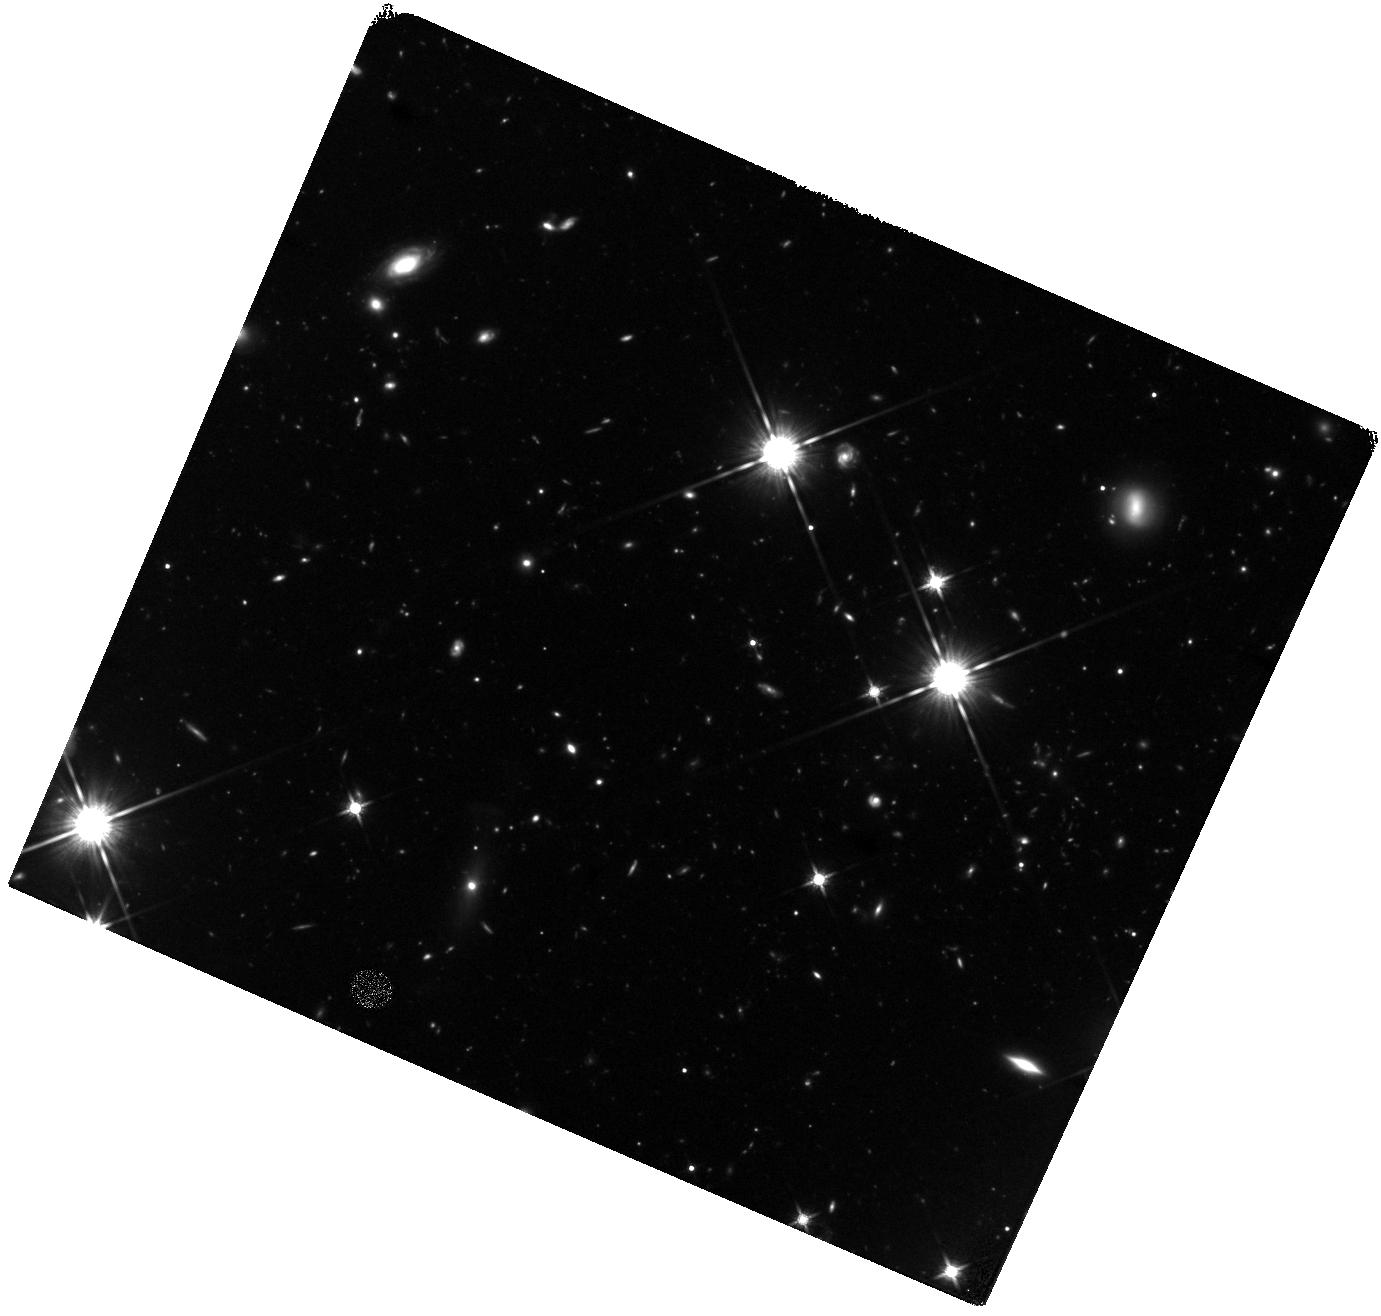
Target: CFHQSJ1429+5447. Instrument: WFC3/IR. Filter: F140W. Exposure: 2.3 h. Observation ID: hst_12496_01_wfc3_ir_f140w_ibsd01

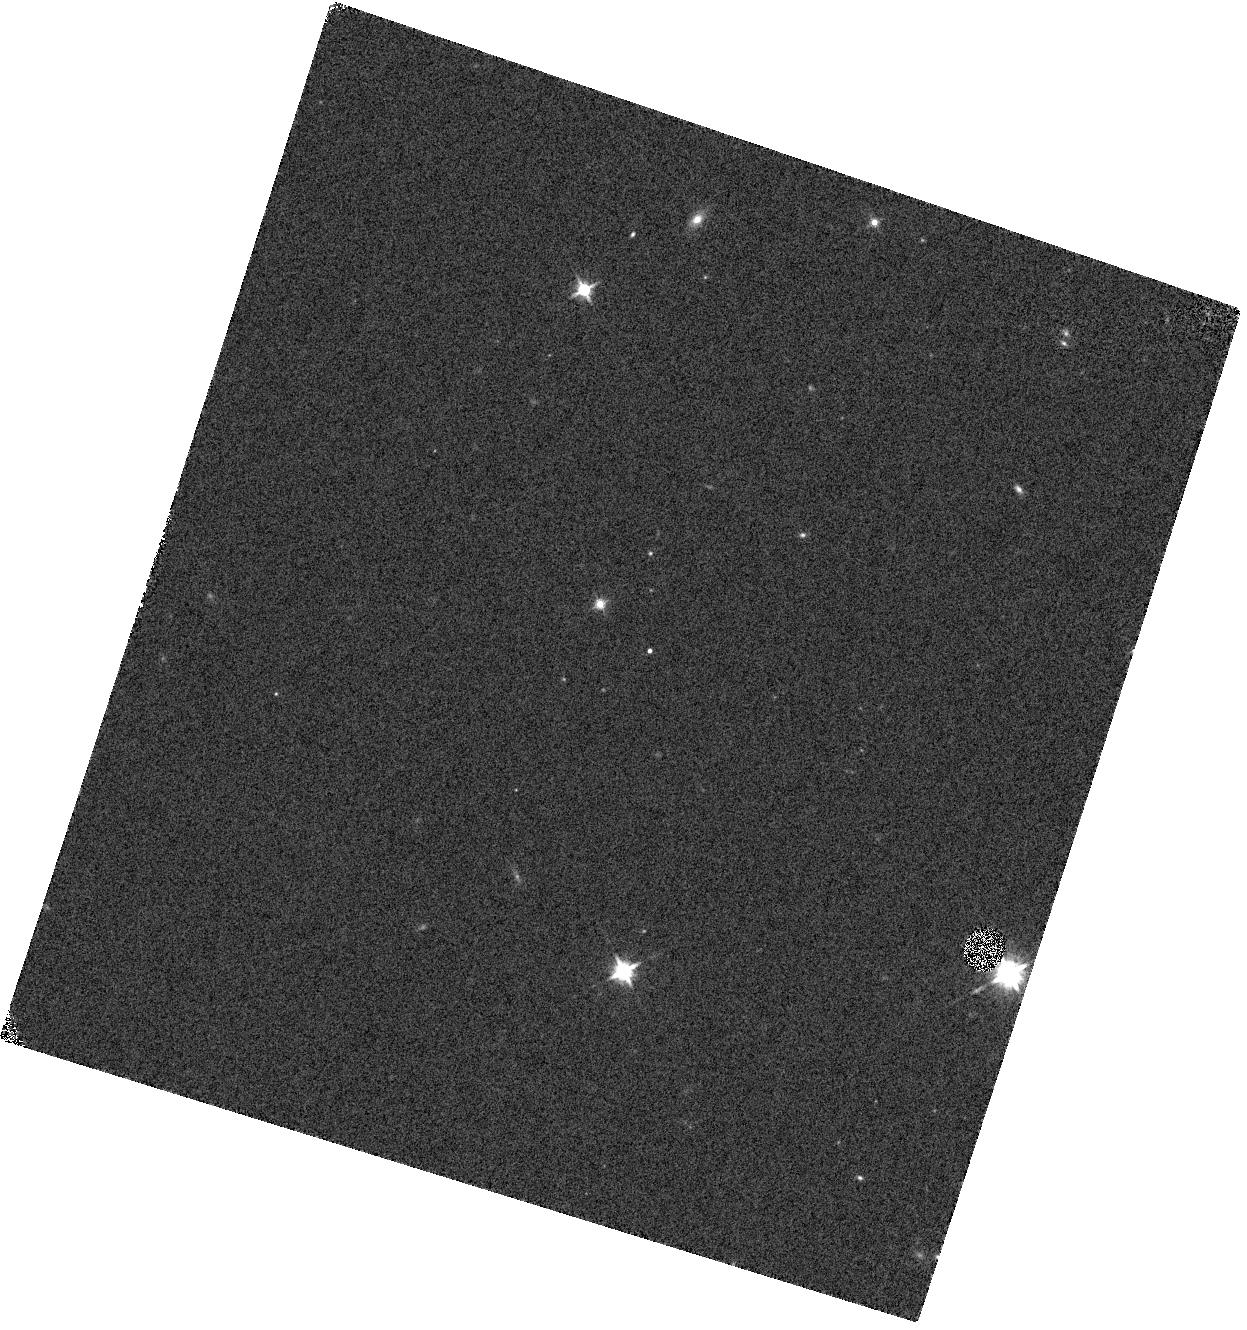
Target: PSF-STAR-2MASS. Instrument: WFC3/IR. Filter: F140W. Exposure: 2 min. Observation ID: hst_12496_03_wfc3_ir_f140w_ibsd03

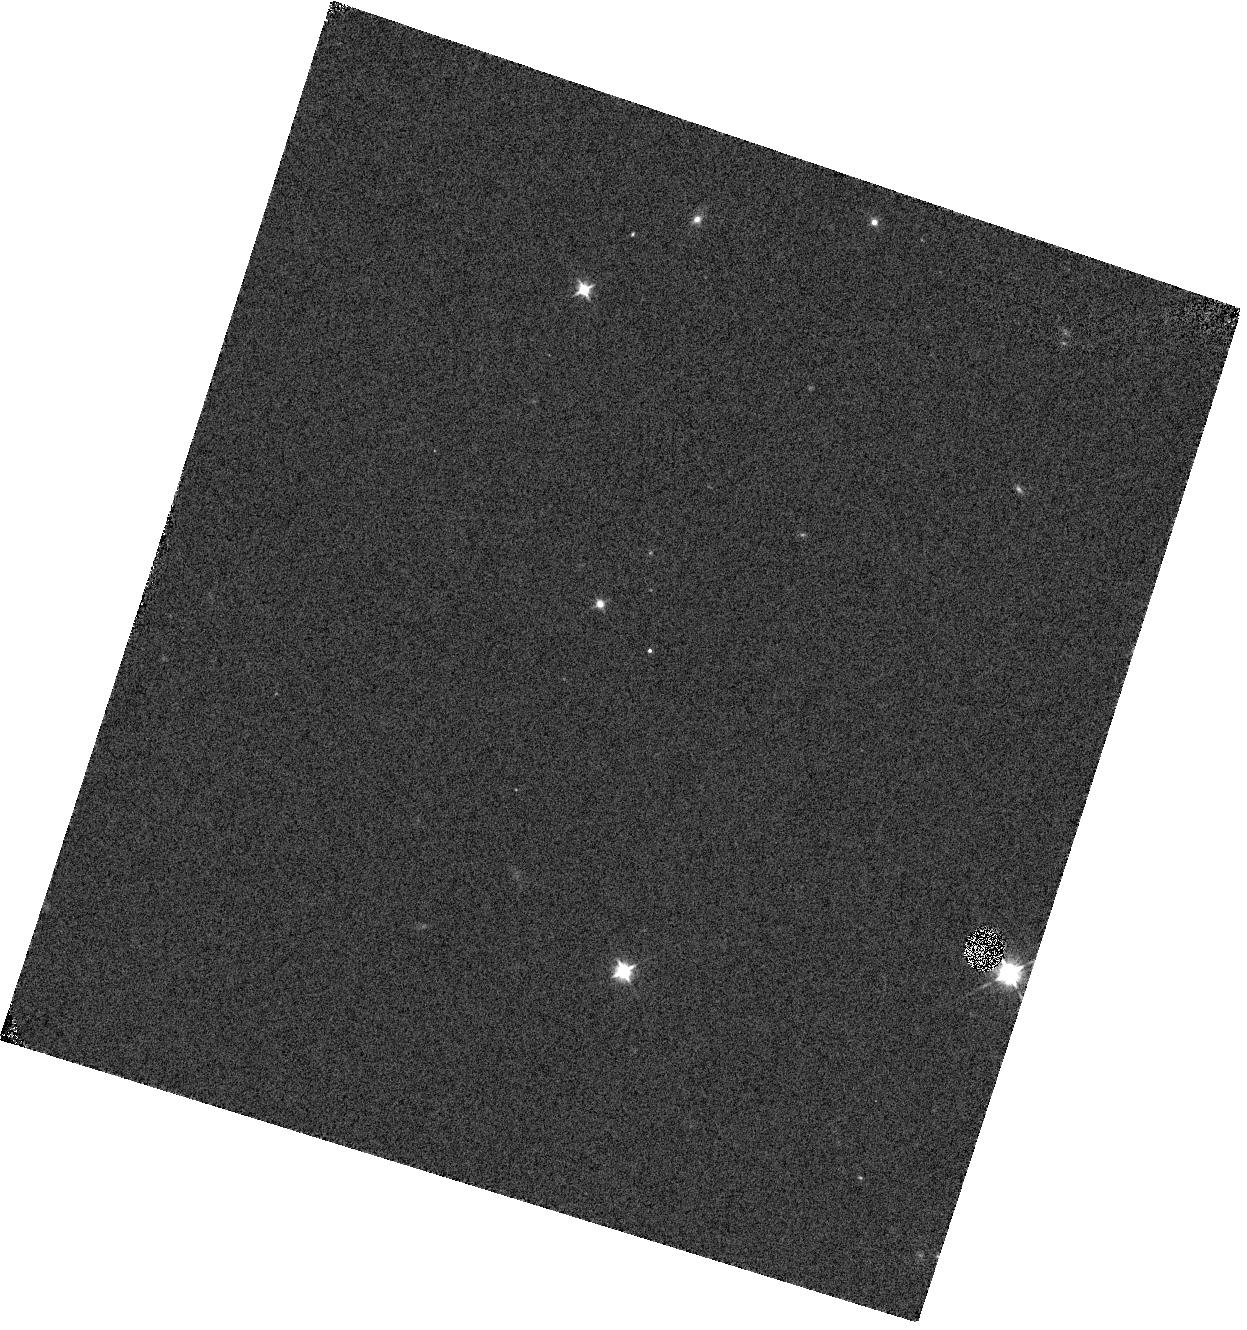
Target: PSF-STAR-2MASS. Instrument: WFC3/IR. Filter: F105W. Exposure: 2 min. Observation ID: hst_12496_03_wfc3_ir_f105w_ibsd03

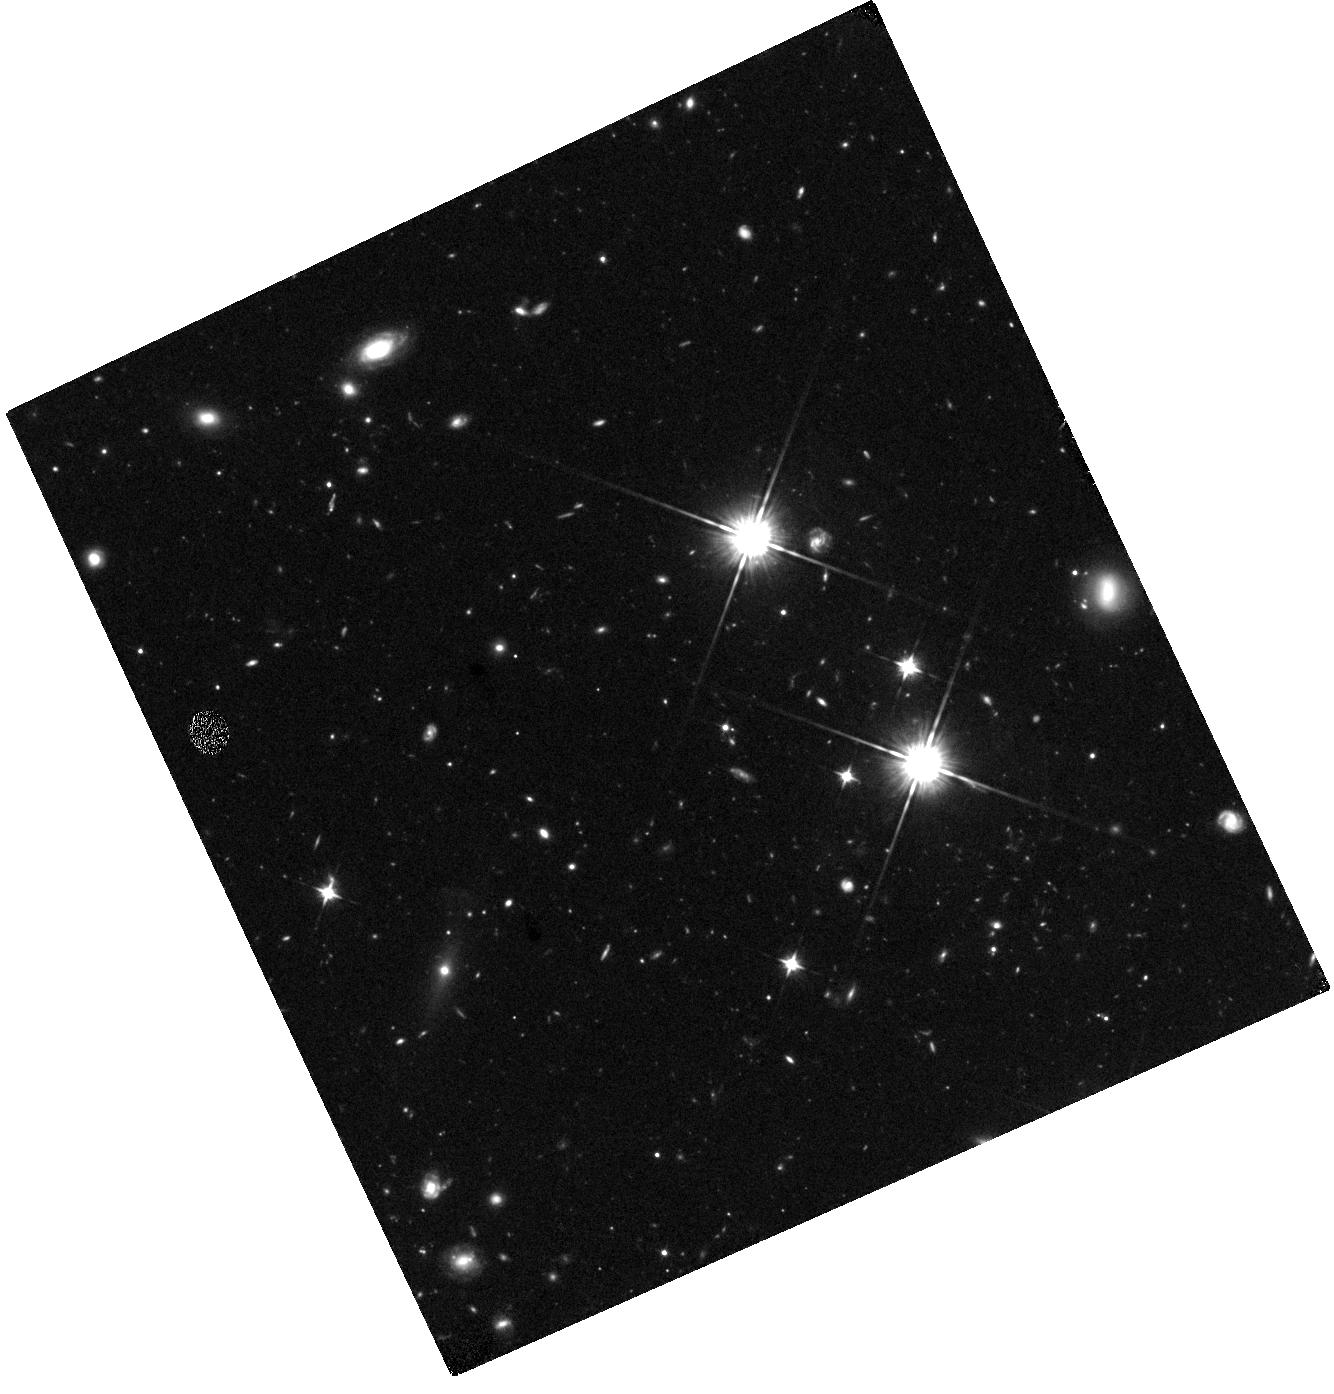
Target: CFHQSJ1429+5447. Instrument: WFC3/IR. Filter: F105W. Exposure: 1.6 h. Observation ID: hst_12496_02_wfc3_ir_f105w_ibsd02

A Quasar-Starburst Merger System at z=6.2 ? (PI: Wang, Ran)

Observations of high-redshift quasars probe the growth of supermassive black holes and their connections to galaxy formation at the earliest epoch. We have been carrying out a systematic survey of the star formation and ISM properties in the host galaxies of z~6 quasars using millimeter dust continuum and molecular CO emission. In this survey, we recently discovered the first z~6 quasar-starburst merger system: radio-loud quasar CFHQS J1429+5447 (z=6.2) is detected as a bright 3.4 mJy source in millimeter continuum; high resolution EVLA imaging of CO(2-1) transition reveals two distinct peaks separated by 1.2" (6.9 kpc), and ~50 km/s in velocity space, strongly suggesting that this is a merging system with two intense star forming components, only one of which is in the active quasar phase. We propose deep HST WFC3/F105W, F140W observations to confirm the merger nature, and measure the size, morphology, UV-based star formation rate, and constrain the UV continuum slope of both the quasar host galaxy and its merging companion galaxy. Comparison of our HST and mm/CO observations with detailed cosmological simulations of high-redshift quasar formation will place this unique system in the evolutionary sequence of SMBH/galaxy coevolution, and test models of quasar formation. The proposed observation of CFHQS J1429+5447 also provides an important test case for the future high-z quasar host galaxy imaging with HST/JWST and ALMA.